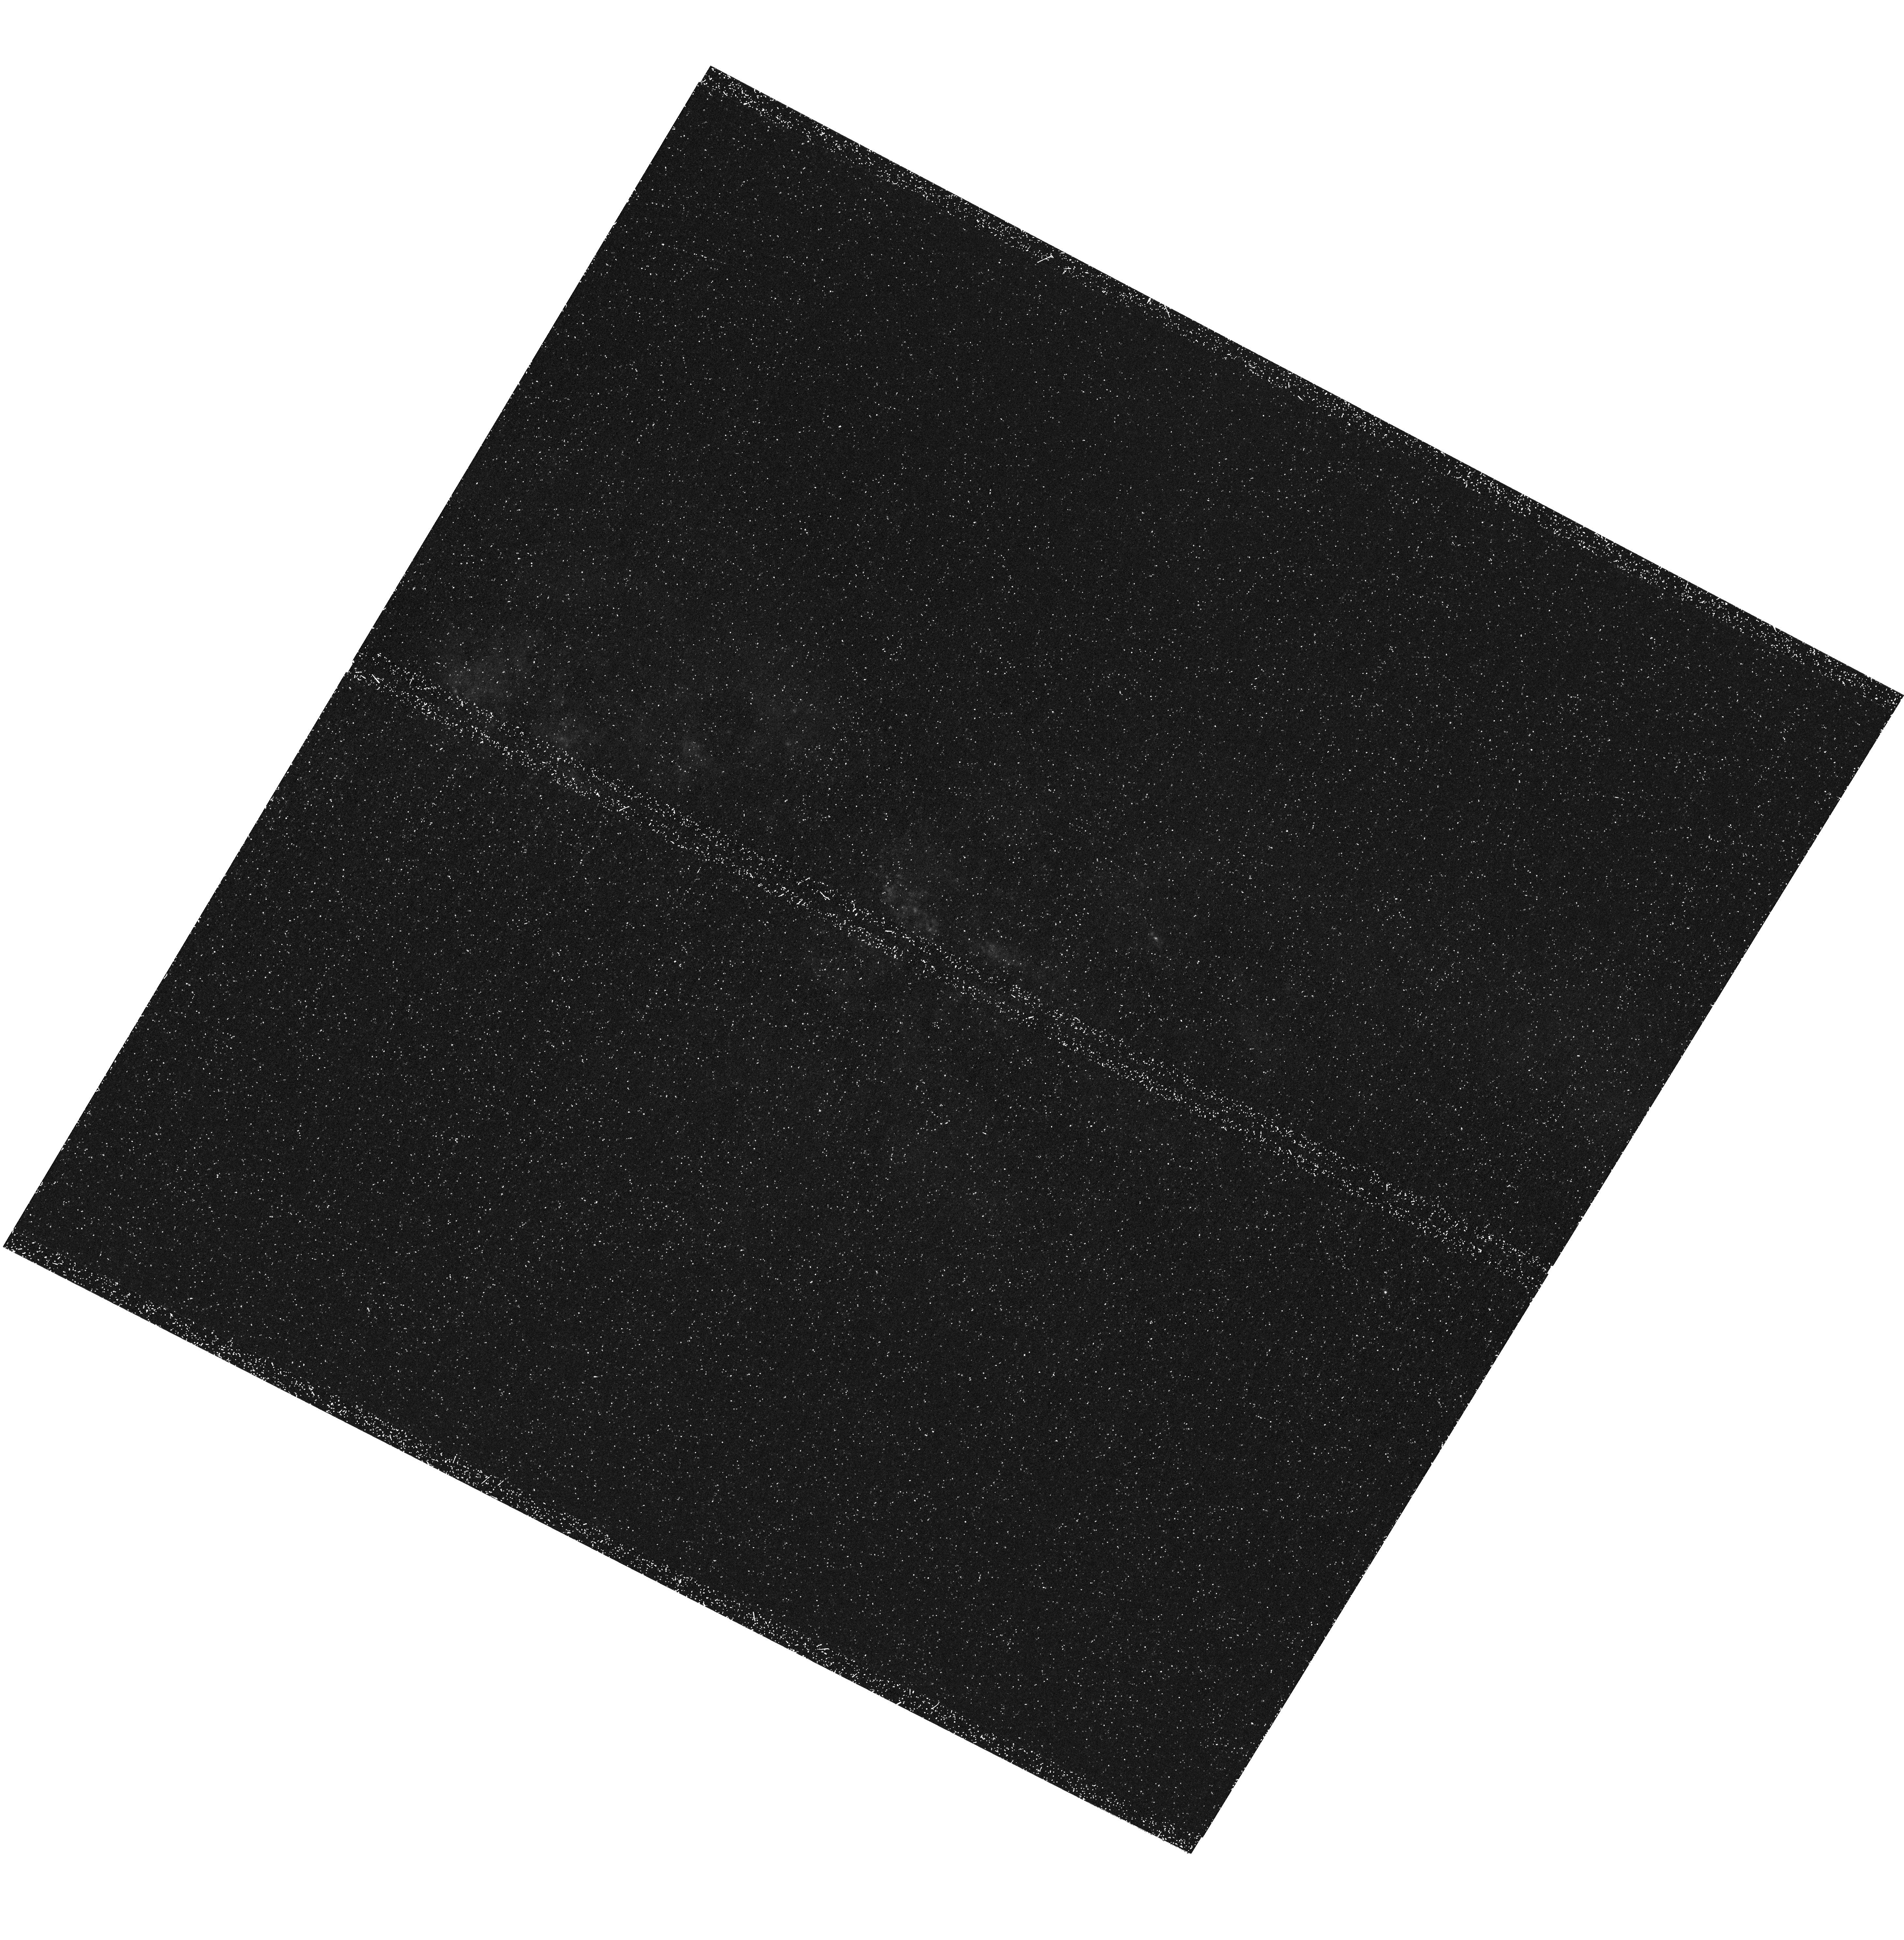
Target: MESSIER-082. Instrument: WFC3/UVIS. Filter: F280N. Exposure: 1.8 h. Observation ID: hst_13300_04_wfc3_uvis_f280n_icbo04

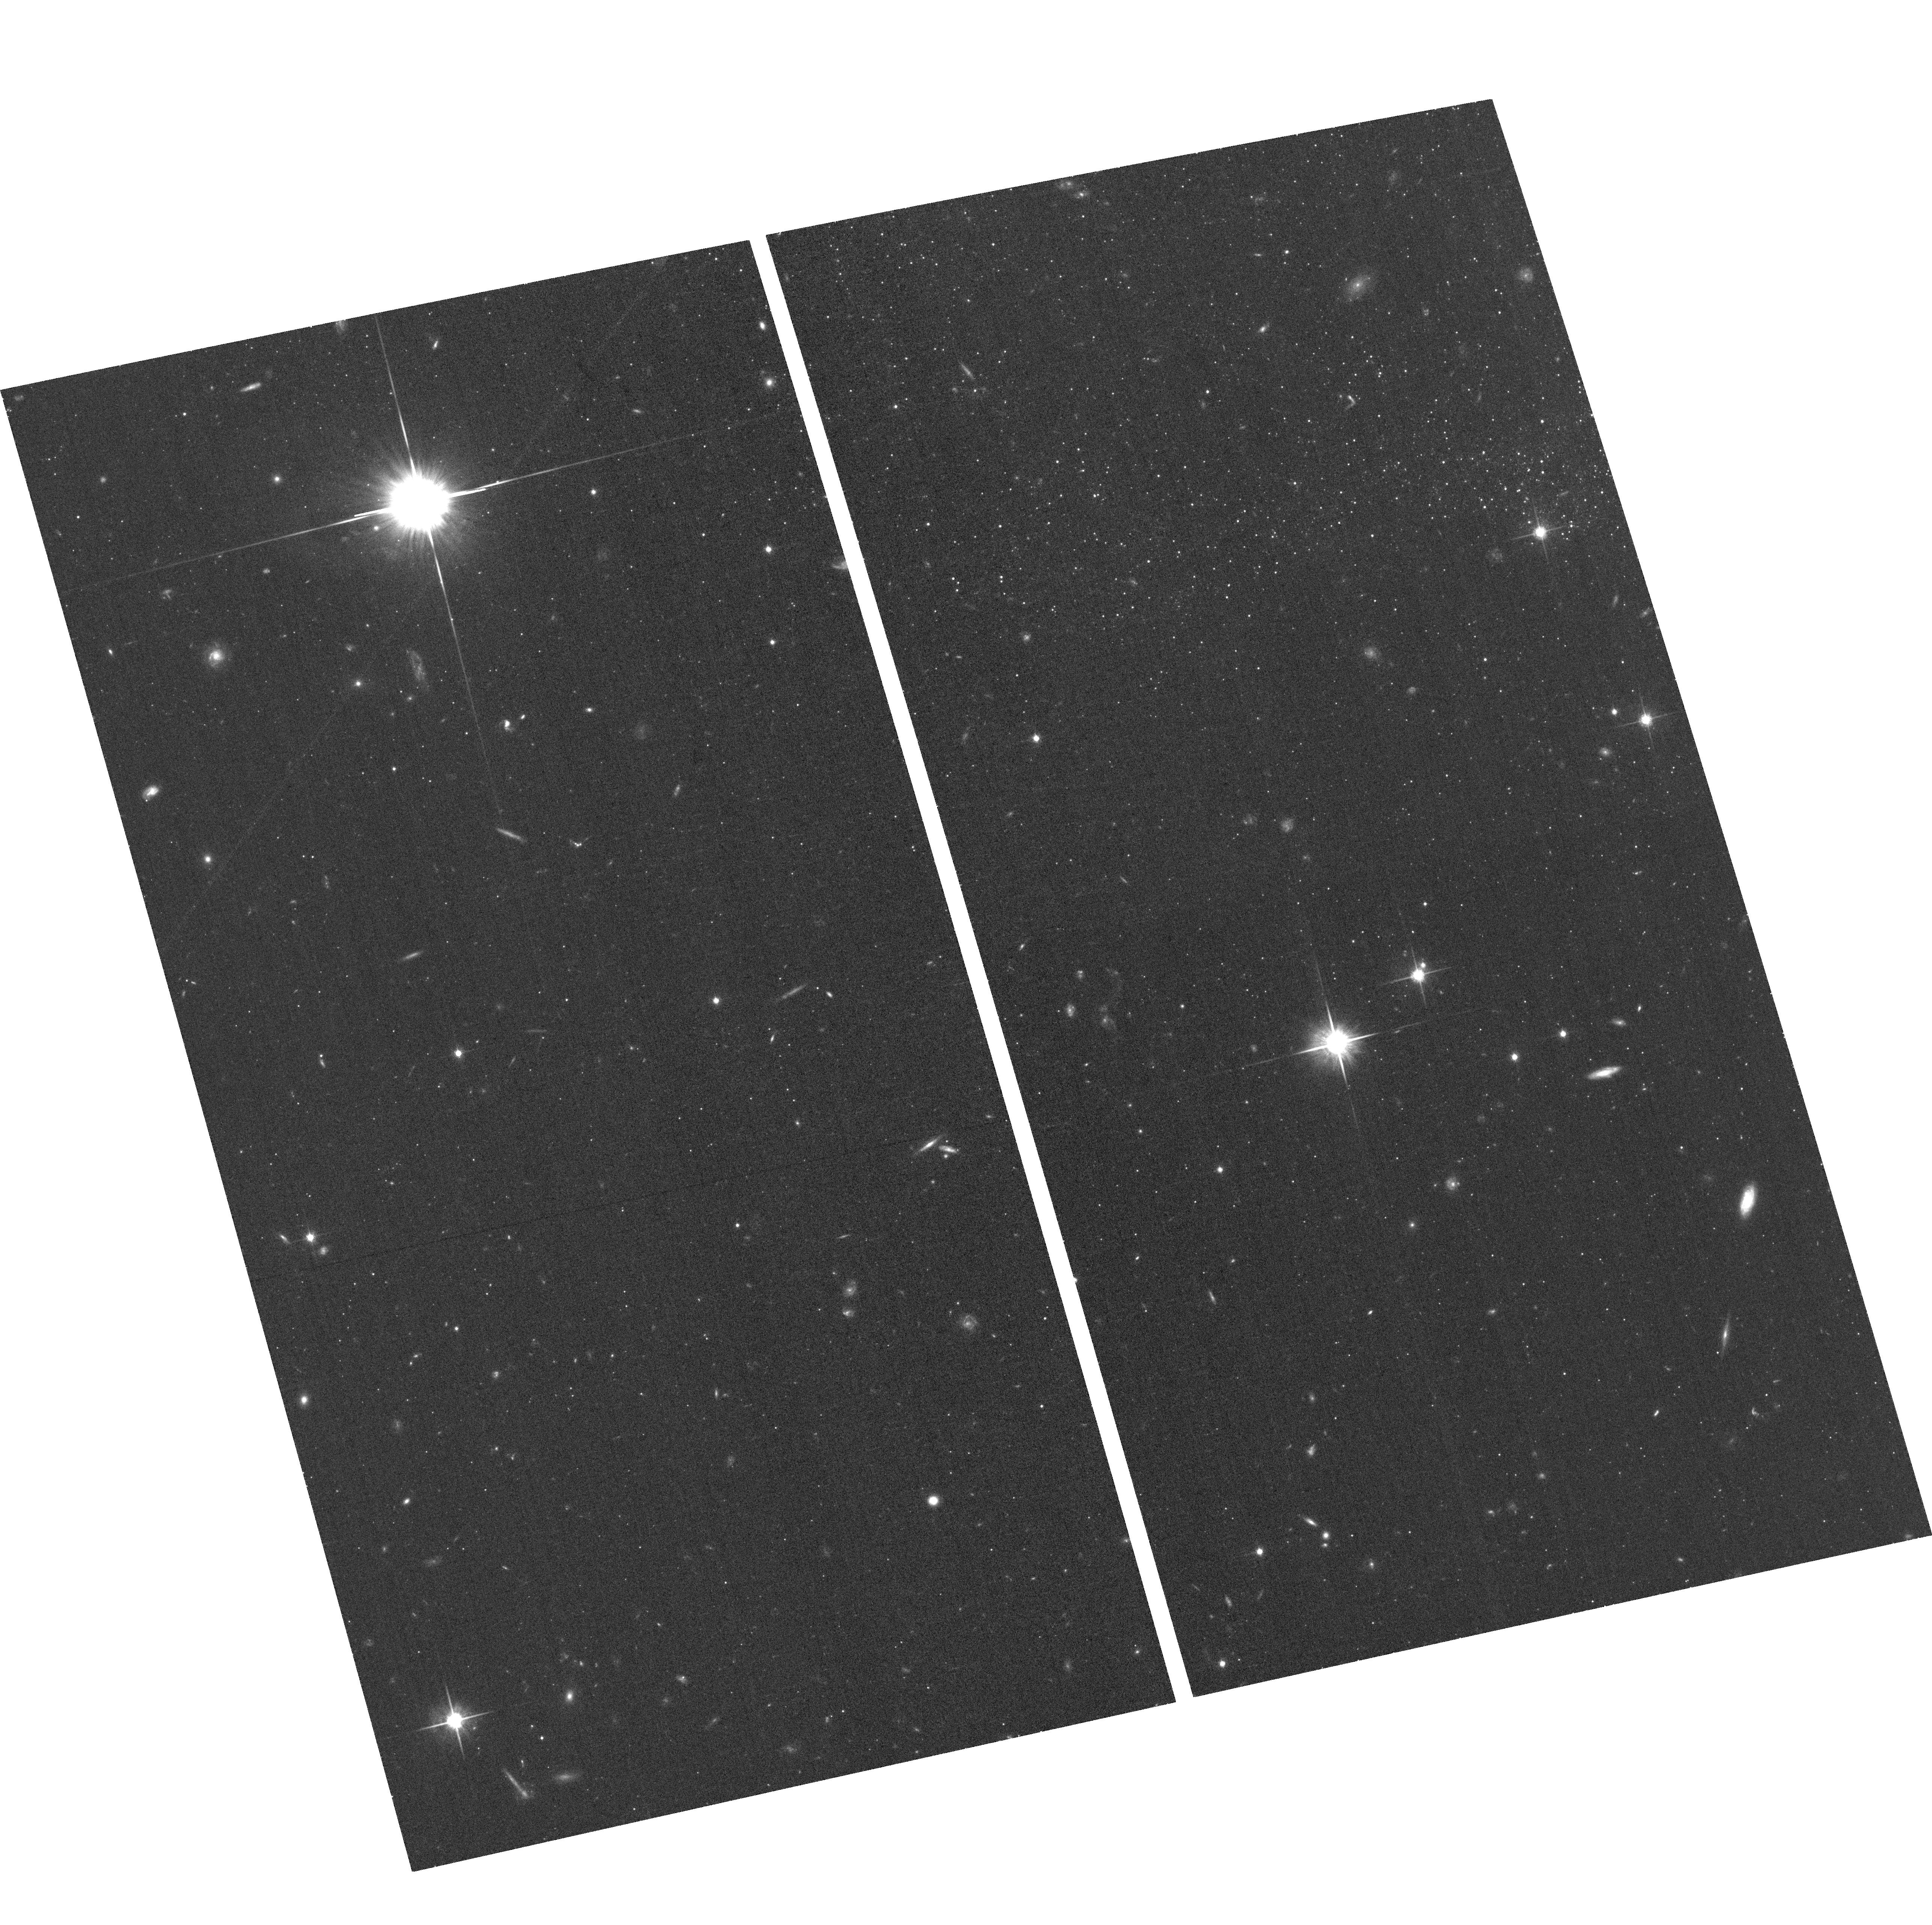
Target: field at RA 149.101°, Dec 69.591°. Instrument: ACS/WFC. Filter: F814W. Exposure: 23 min. Observation ID: hst_13300_02_acs_wfc_f814w_jcbo02

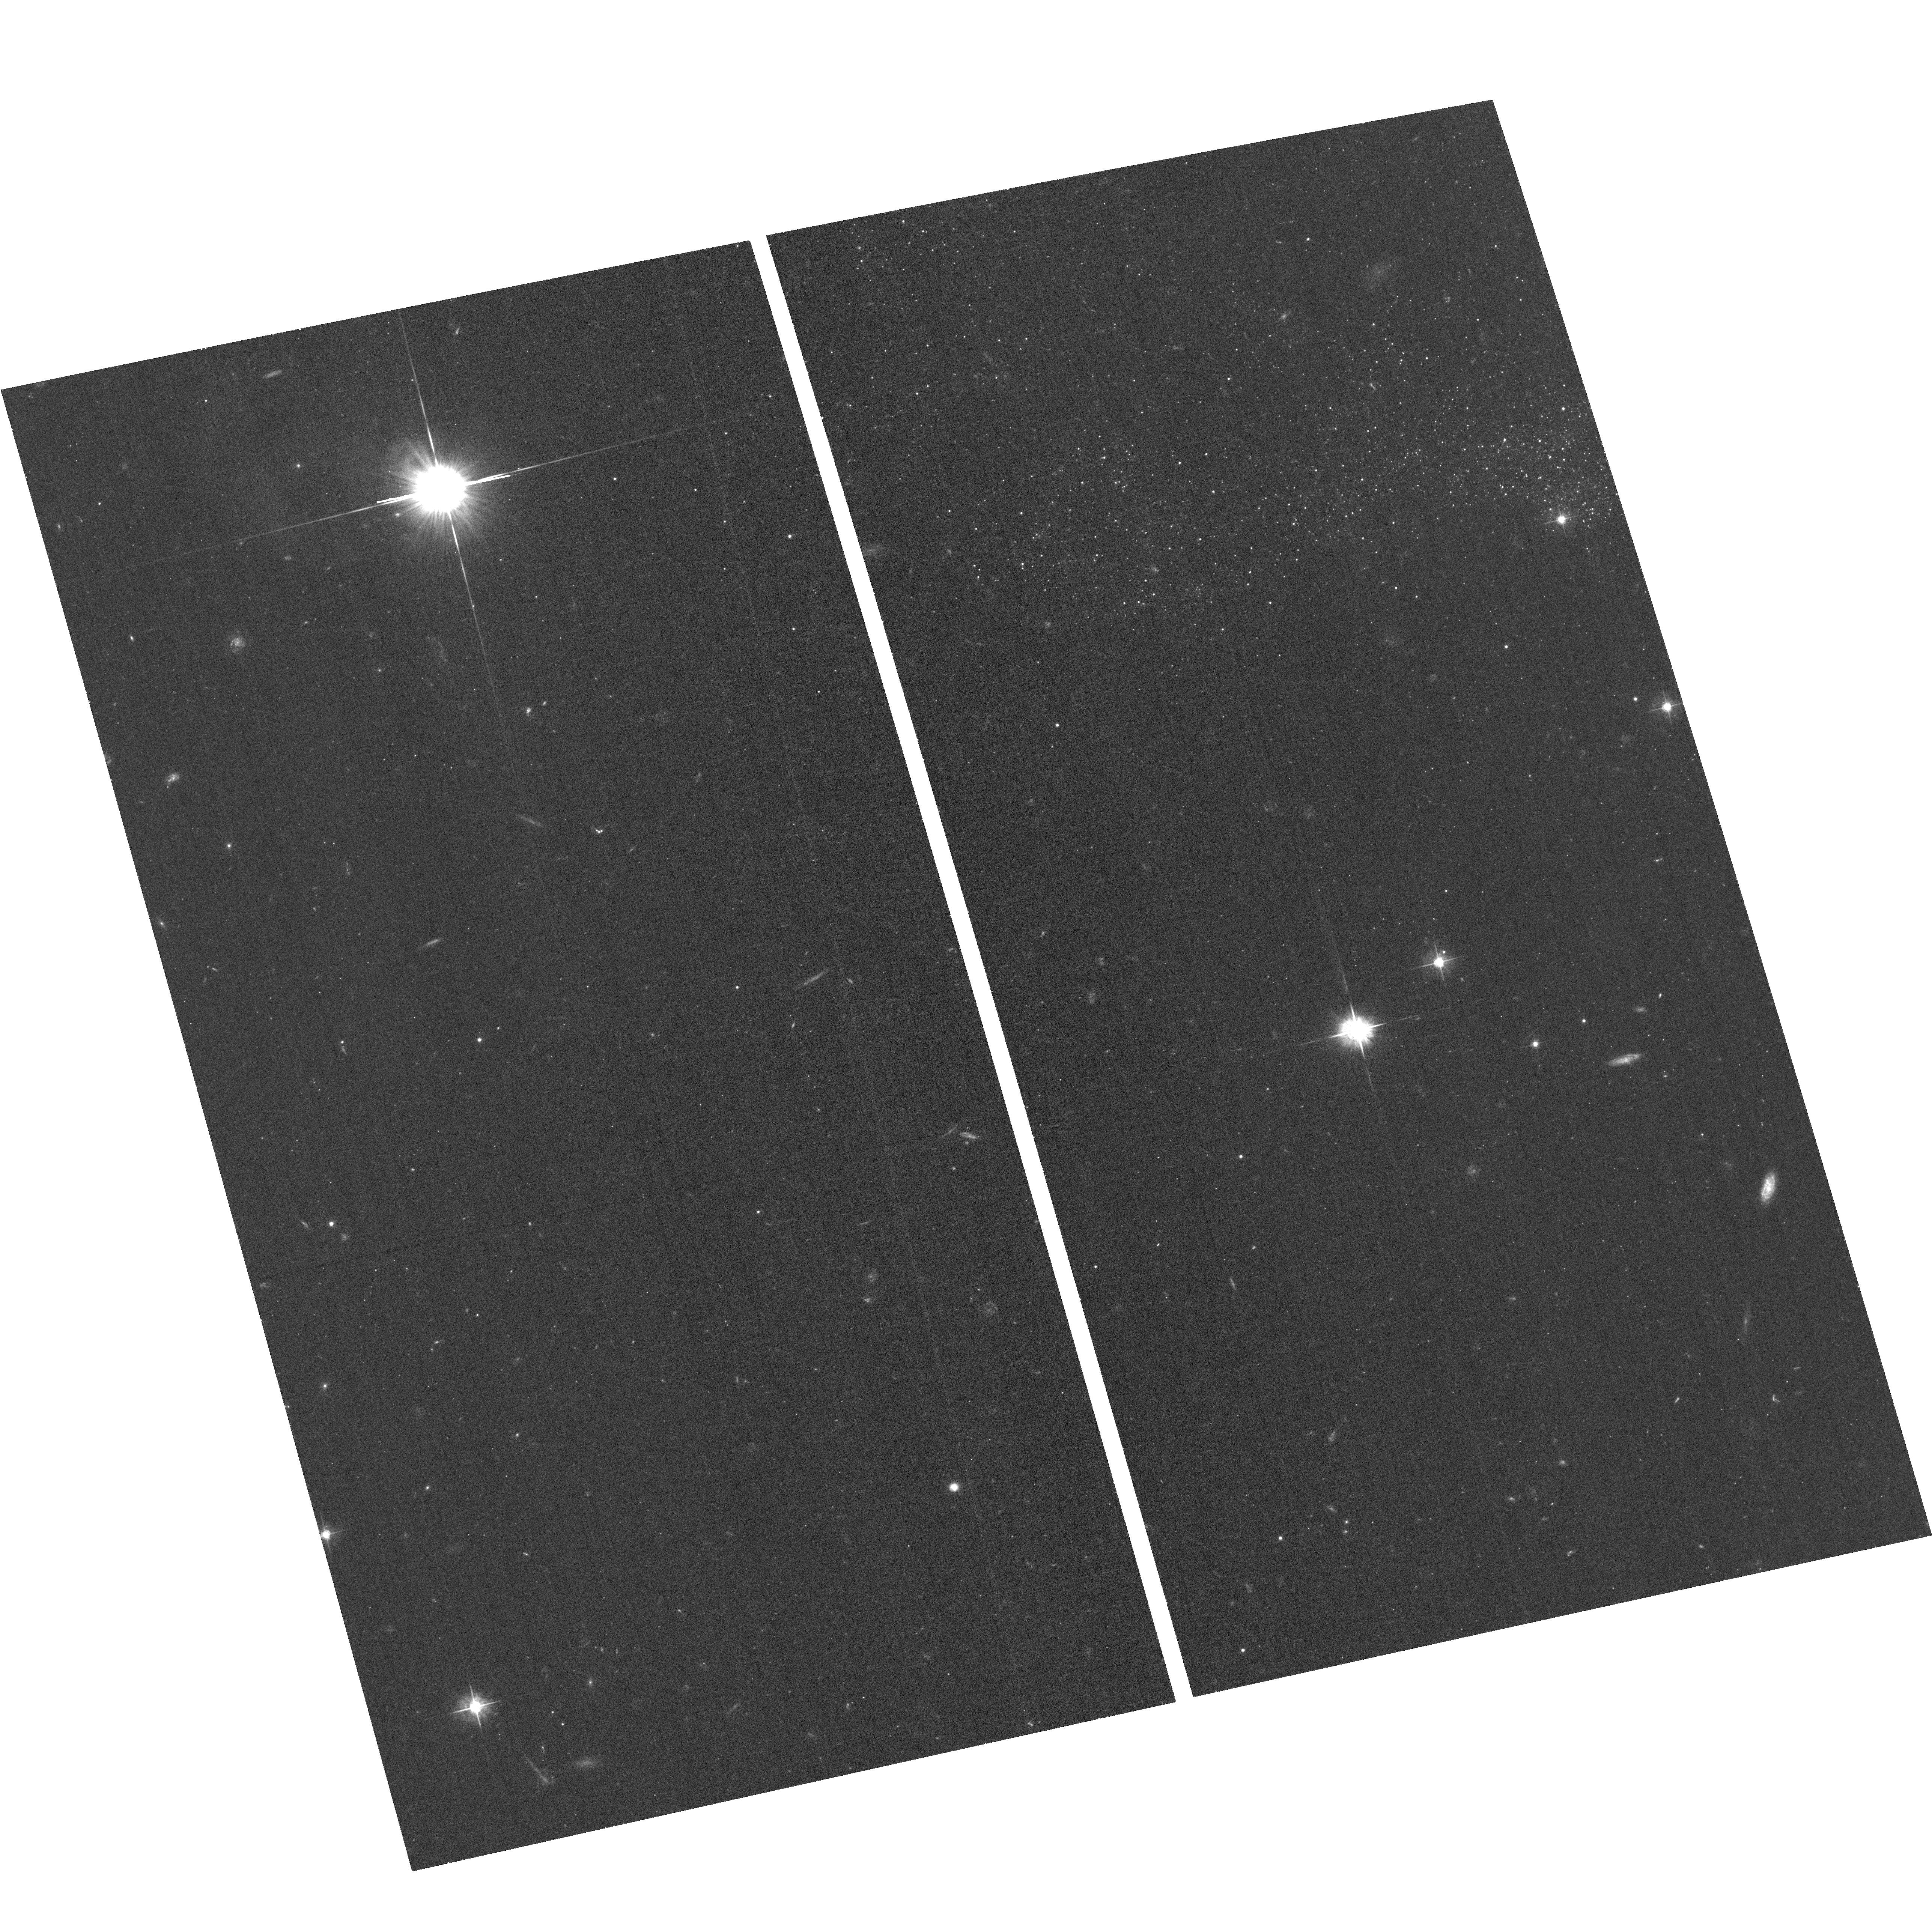
Target: field at RA 149.104°, Dec 69.590°. Instrument: ACS/WFC. Filter: F555W. Exposure: 35 min. Observation ID: hst_13300_01_acs_wfc_f555w_jcbo01

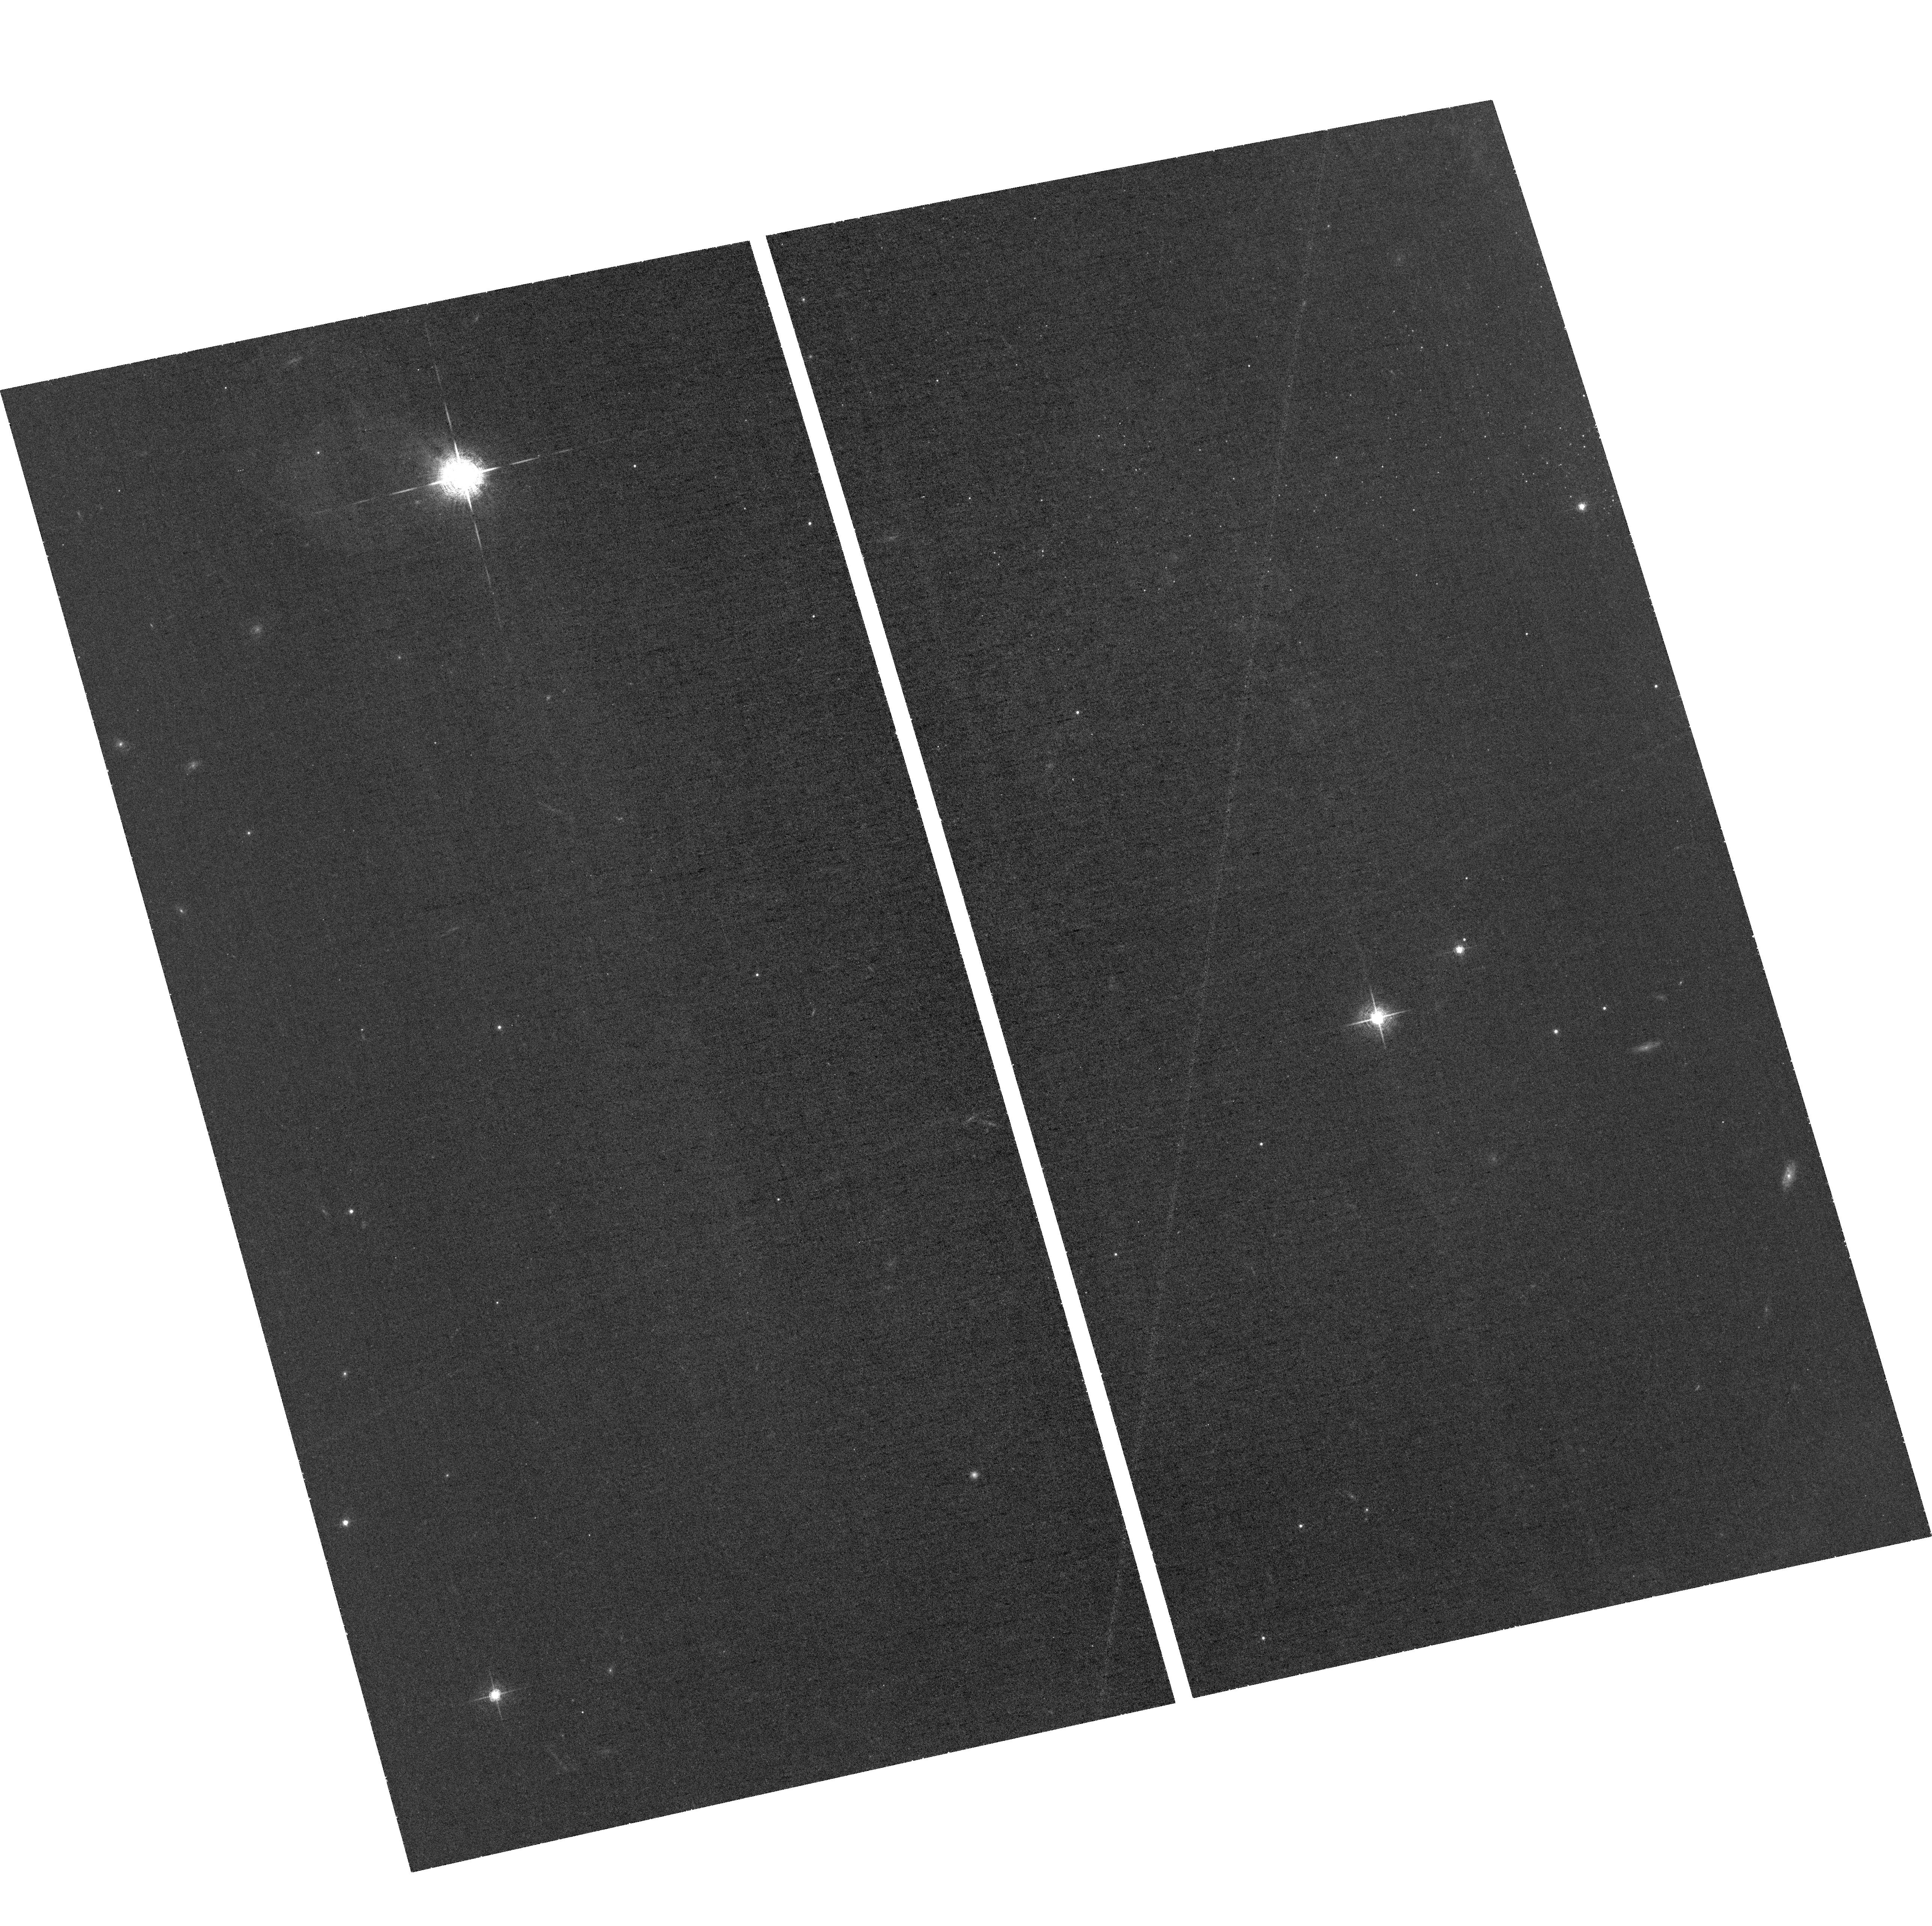
Target: field at RA 149.106°, Dec 69.590°. Instrument: ACS/WFC. Filter: F658N. Exposure: 2.1 h. Observation ID: hst_13300_03_acs_wfc_f658n_jcbo03

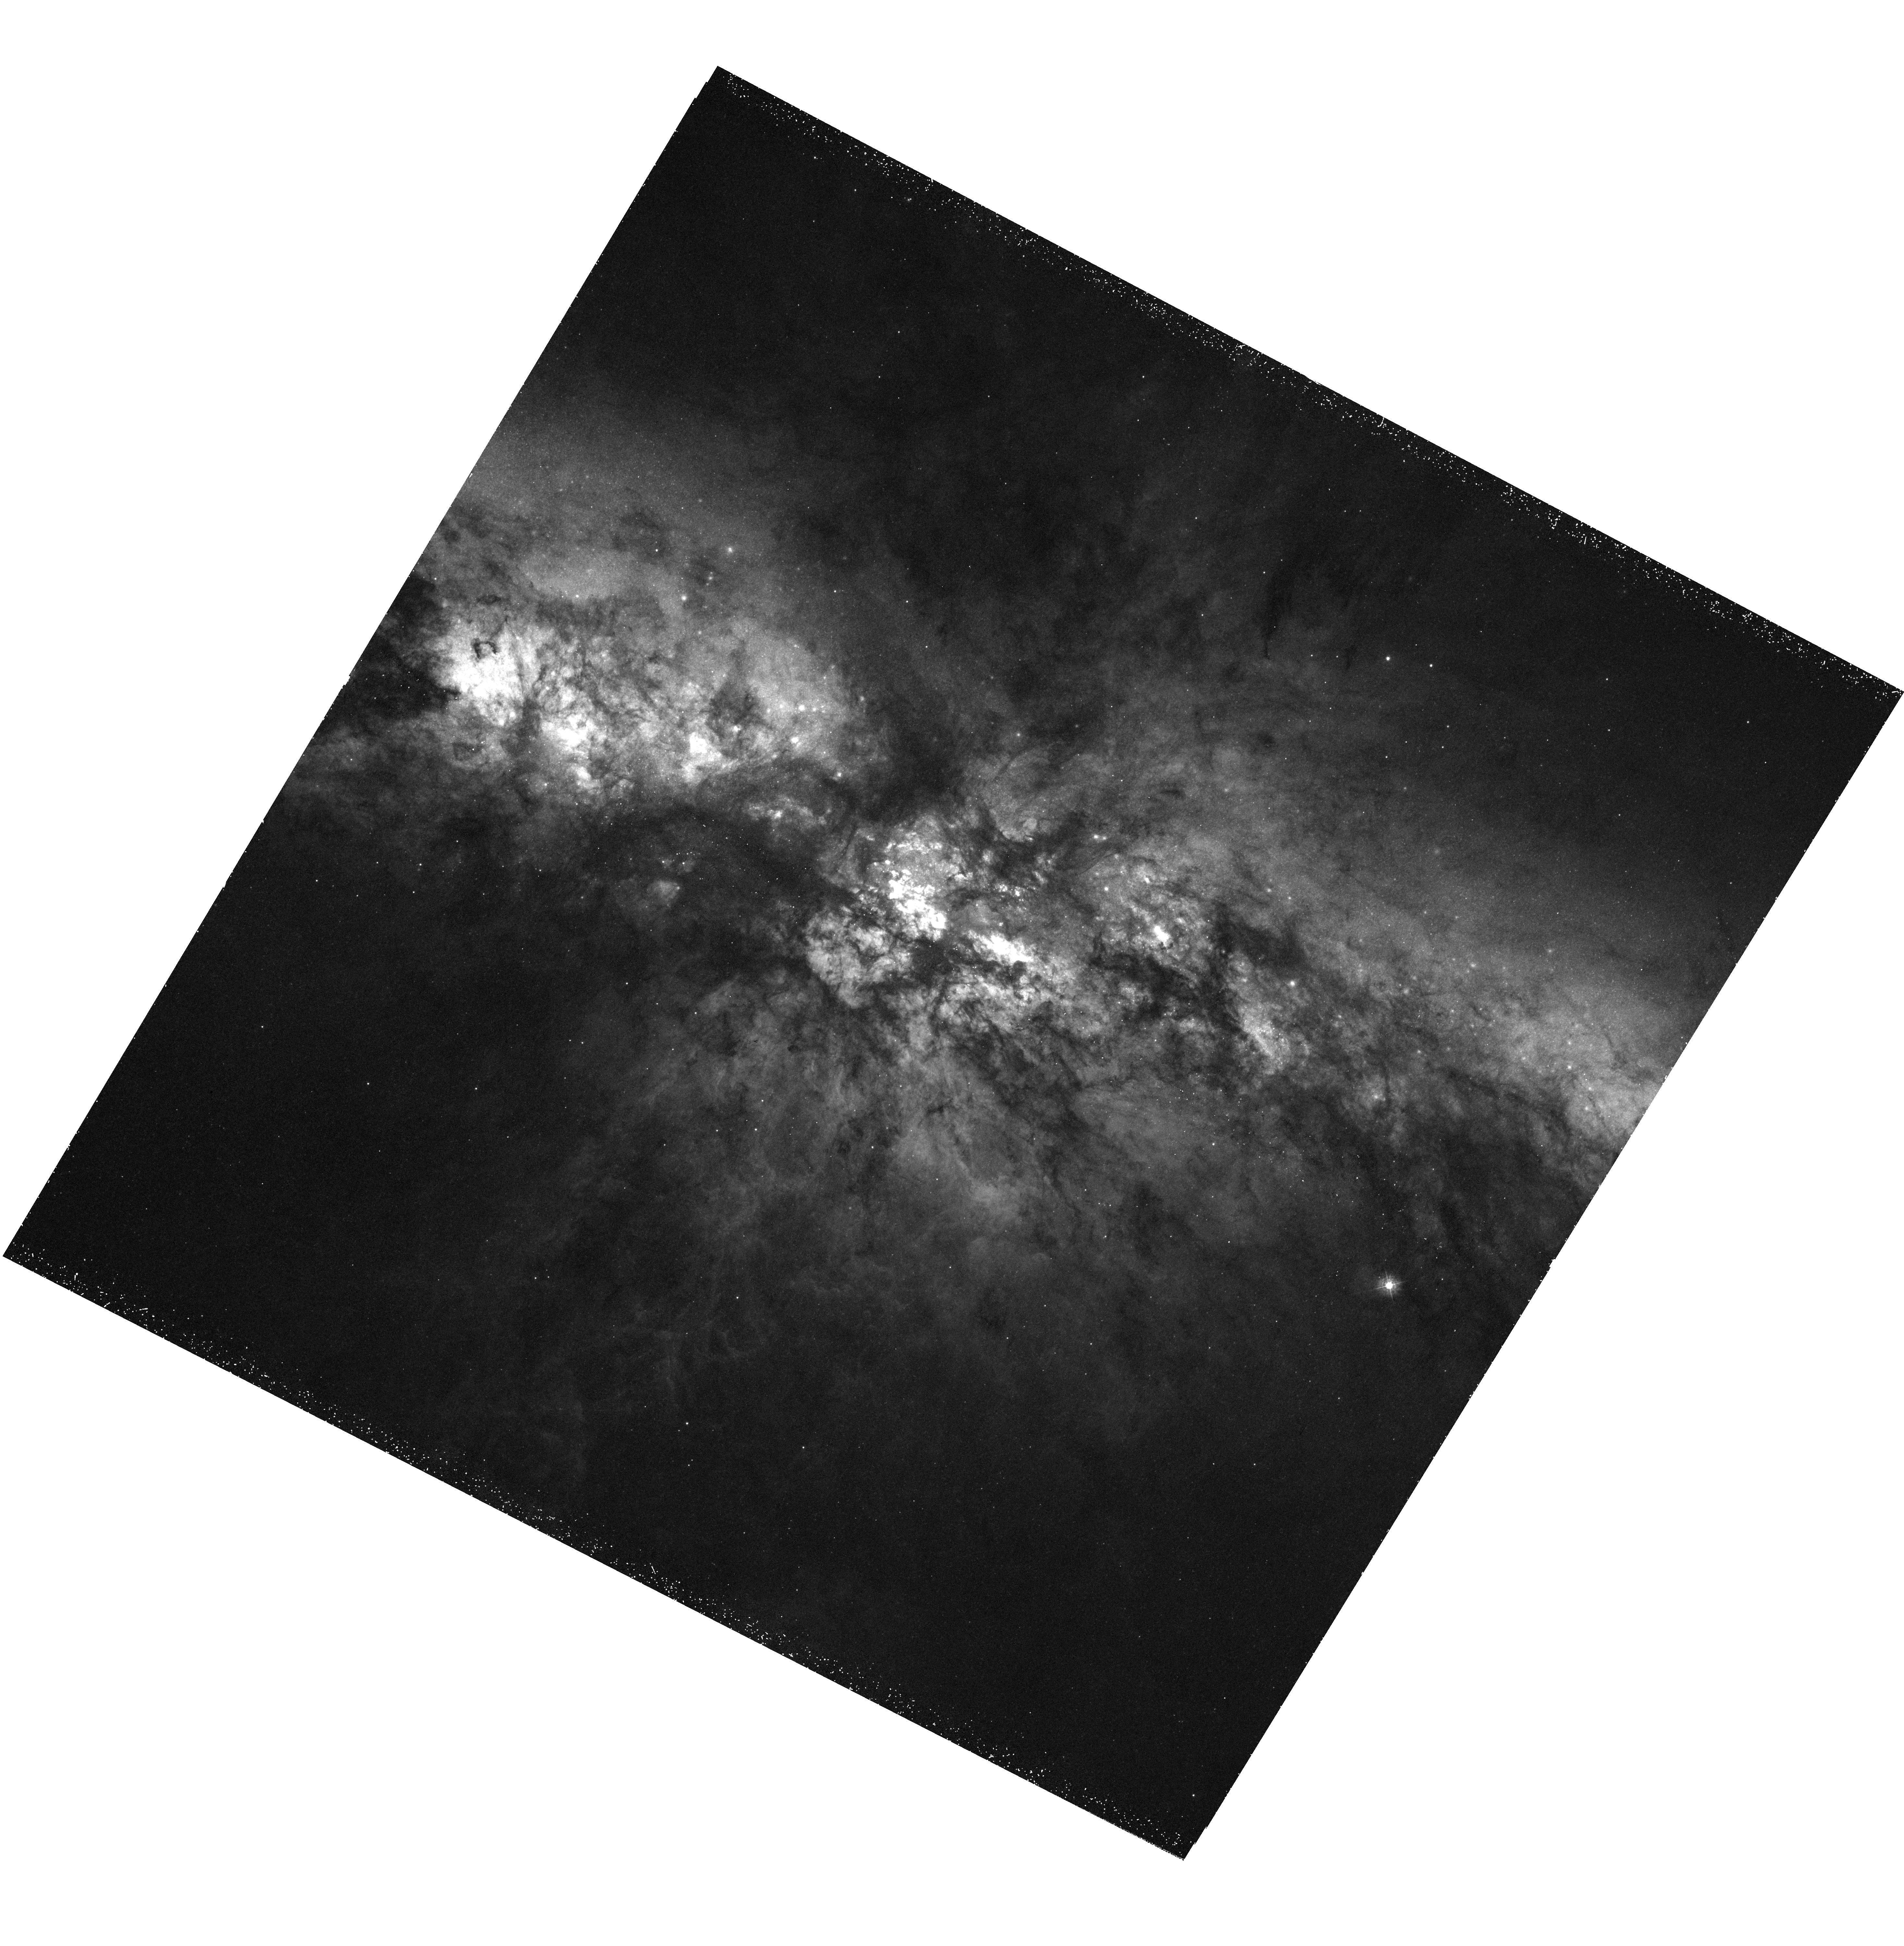
Target: MESSIER-082. Instrument: WFC3/UVIS. Filter: F336W. Exposure: 49 min. Observation ID: hst_13300_05_wfc3_uvis_f336w_icbo05

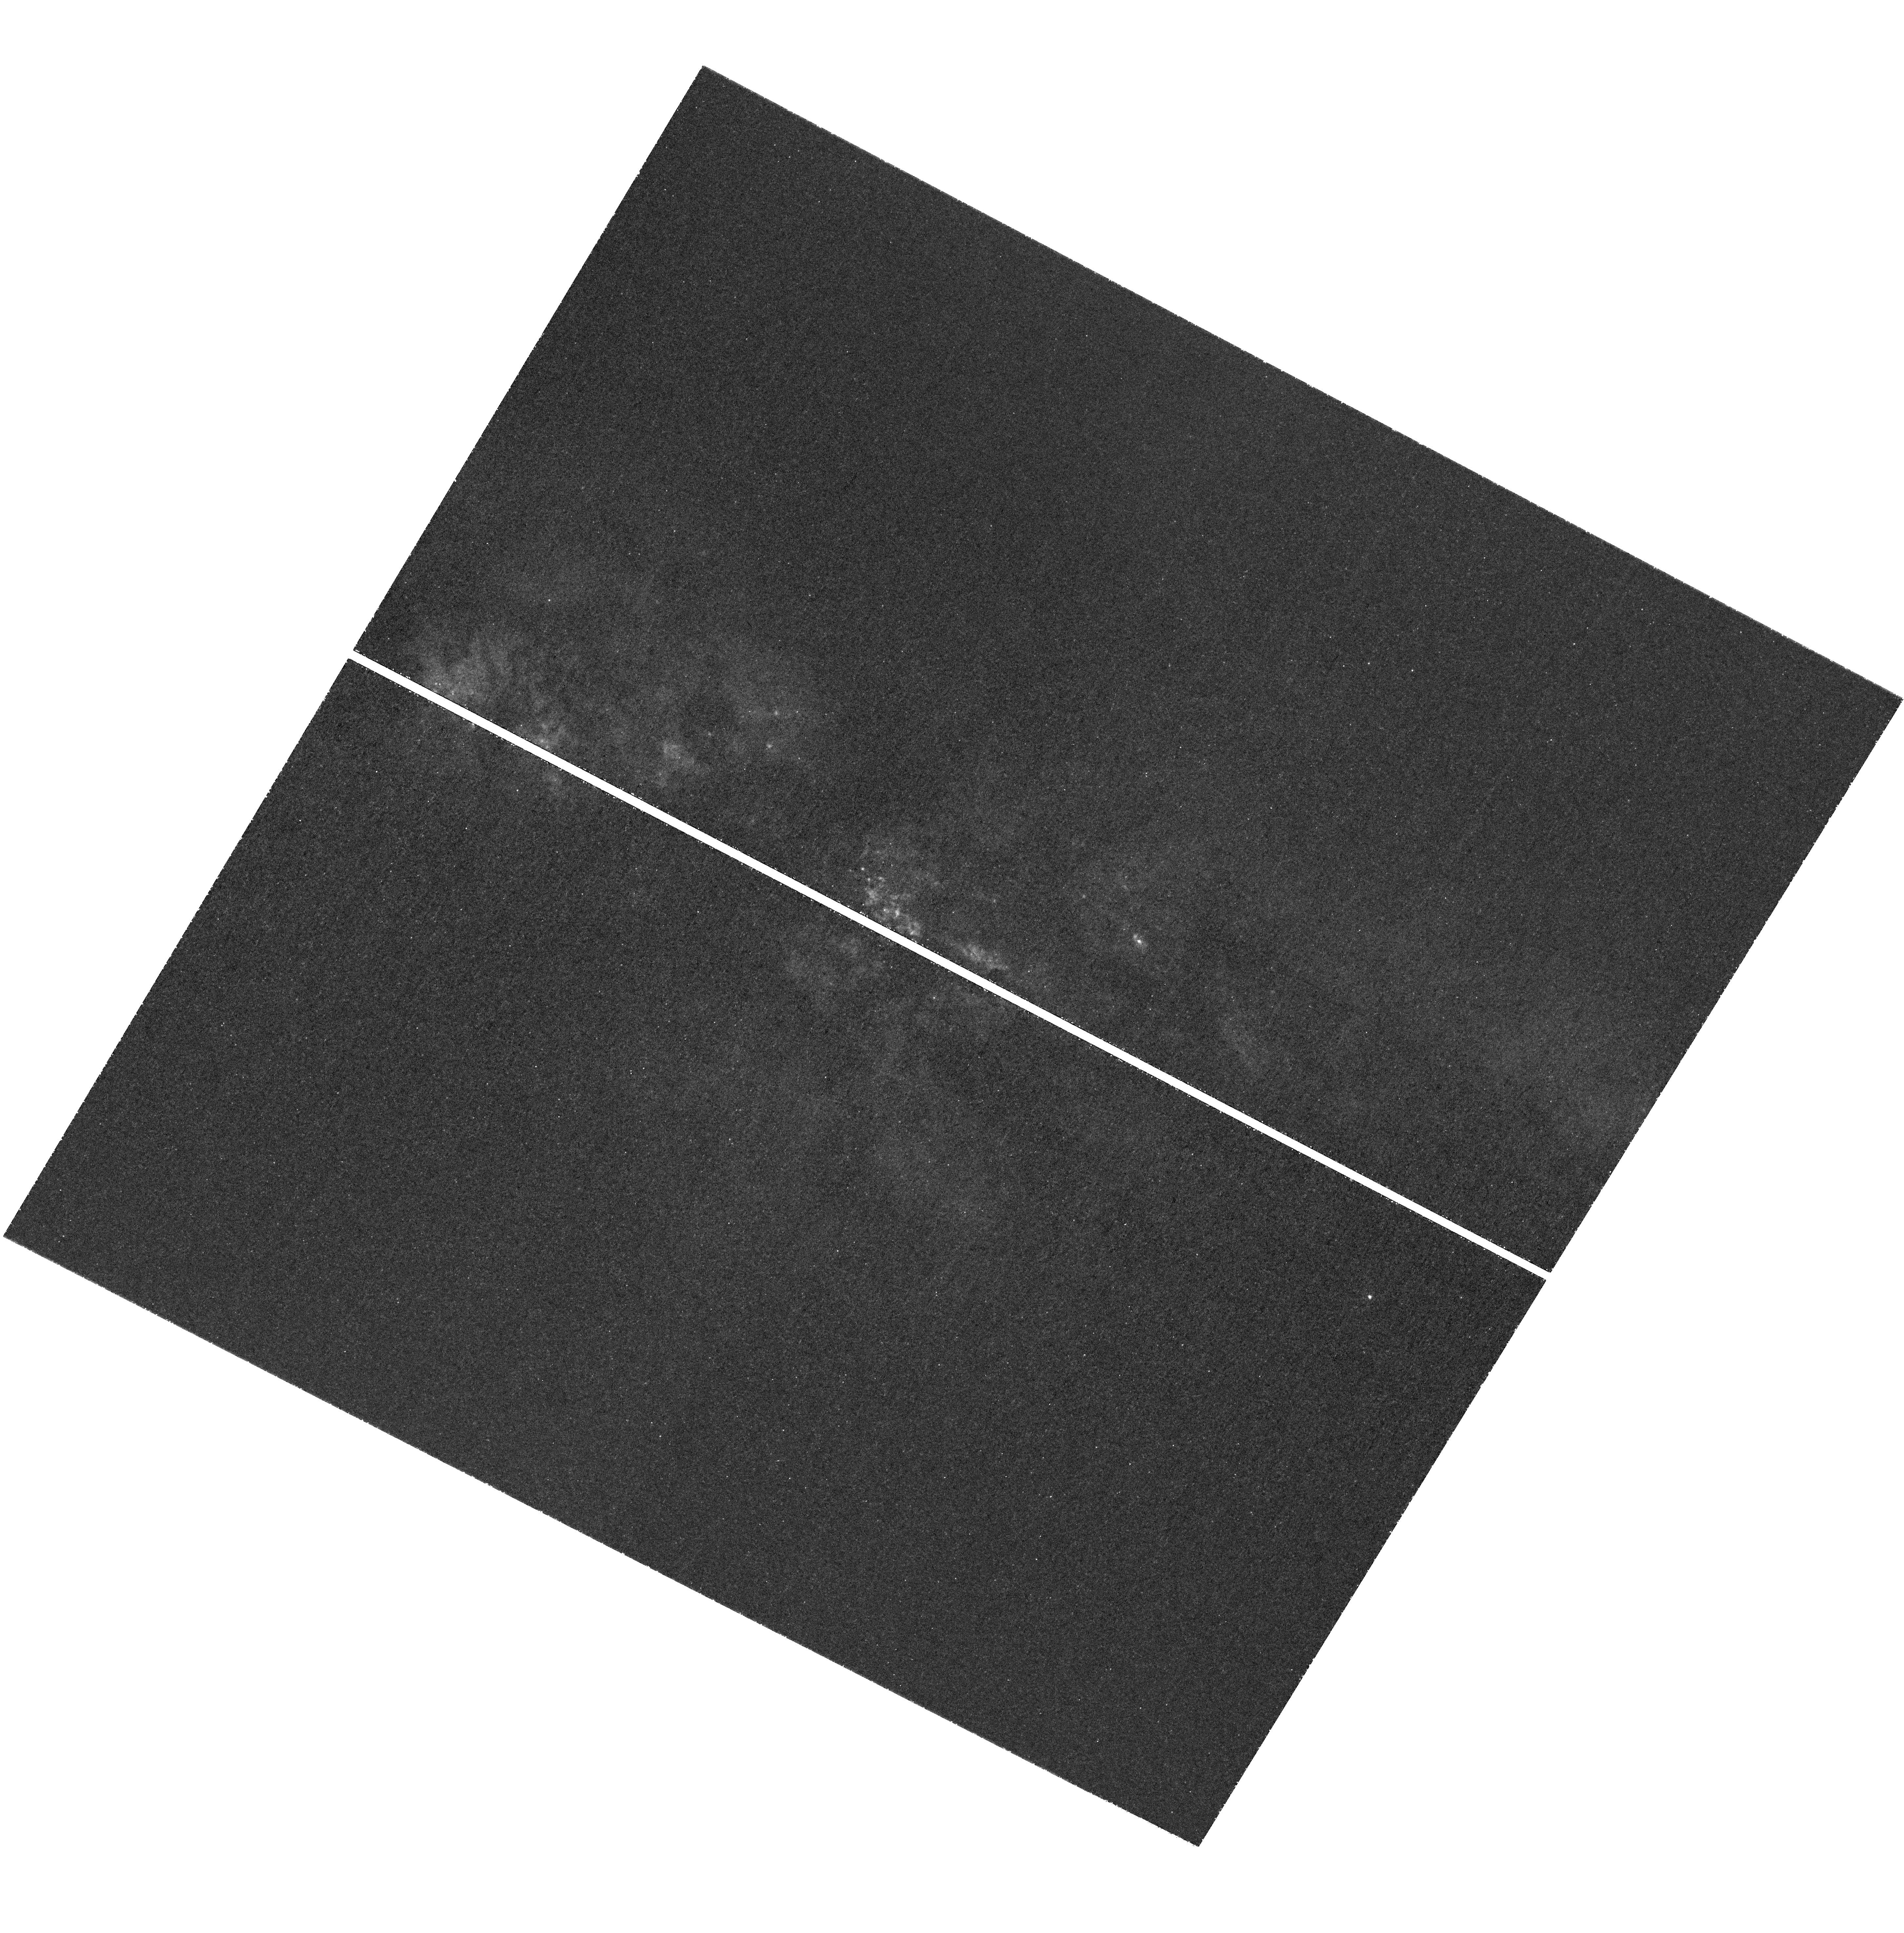
Target: MESSIER-082. Instrument: WFC3/UVIS. Filter: F280N. Exposure: 3.7 h. Observation ID: hst_13300_02_wfc3_uvis_f280n_icbo02

Mapping MgII Emission in the M82 Superwind: A Rosetta Stone for Understanding Feedback in the Distant Universe (PI: Rubin, Kate)

Galactic-scale outflows driven by star formation are a pervasive feature of galaxy formation models, and are required to prevent the overproduction of low-mass galaxies by regulating their cool gas supply. Winds from star-forming galaxies are commonly observed in the local Universe and out to z~6; however, empirical constraints on the spatial extent and energetics of winds in distant systems have been very challenging to obtain. Our group has pioneered the study of outflows in emission using resonantly-scattered MgII 2796, 2803 photons, a method which has the potential to map the spatial extent and morphology of galactic winds out to z~2. To take full advantage of this technique, we request 15 orbits for WFC3/UVIS narrow-band imaging of the prototypical starburst M82 to map its superwind in MgII emission. This map will trace photons resonantly scattered from cool, photoionized gas flowing from this galaxy for the first time. Unlike optical nebular lines, scattered MgII emission is an unbiased probe of T<10^4 K material, and will thus reveal a heretofore hidden component of the M82 outflow. This pilot program will focus on a single WFC3/UVIS pointing, and will leverage an extensive suite of archival WFC3/UVIS and ACS observations including H-alpha, H-beta, [OII], [OIII] and [SII] narrow-band imaging. This HST coverage, along with existing soft X-ray and CO emission maps, will yield the most detailed constraints on the physical state of gas in a galactic superwind to date, providing a crucial link between local and high-redshift studies of this phenomenon. Such constraints are fundamental to understanding the impact of feedback processes on galaxy evolution.